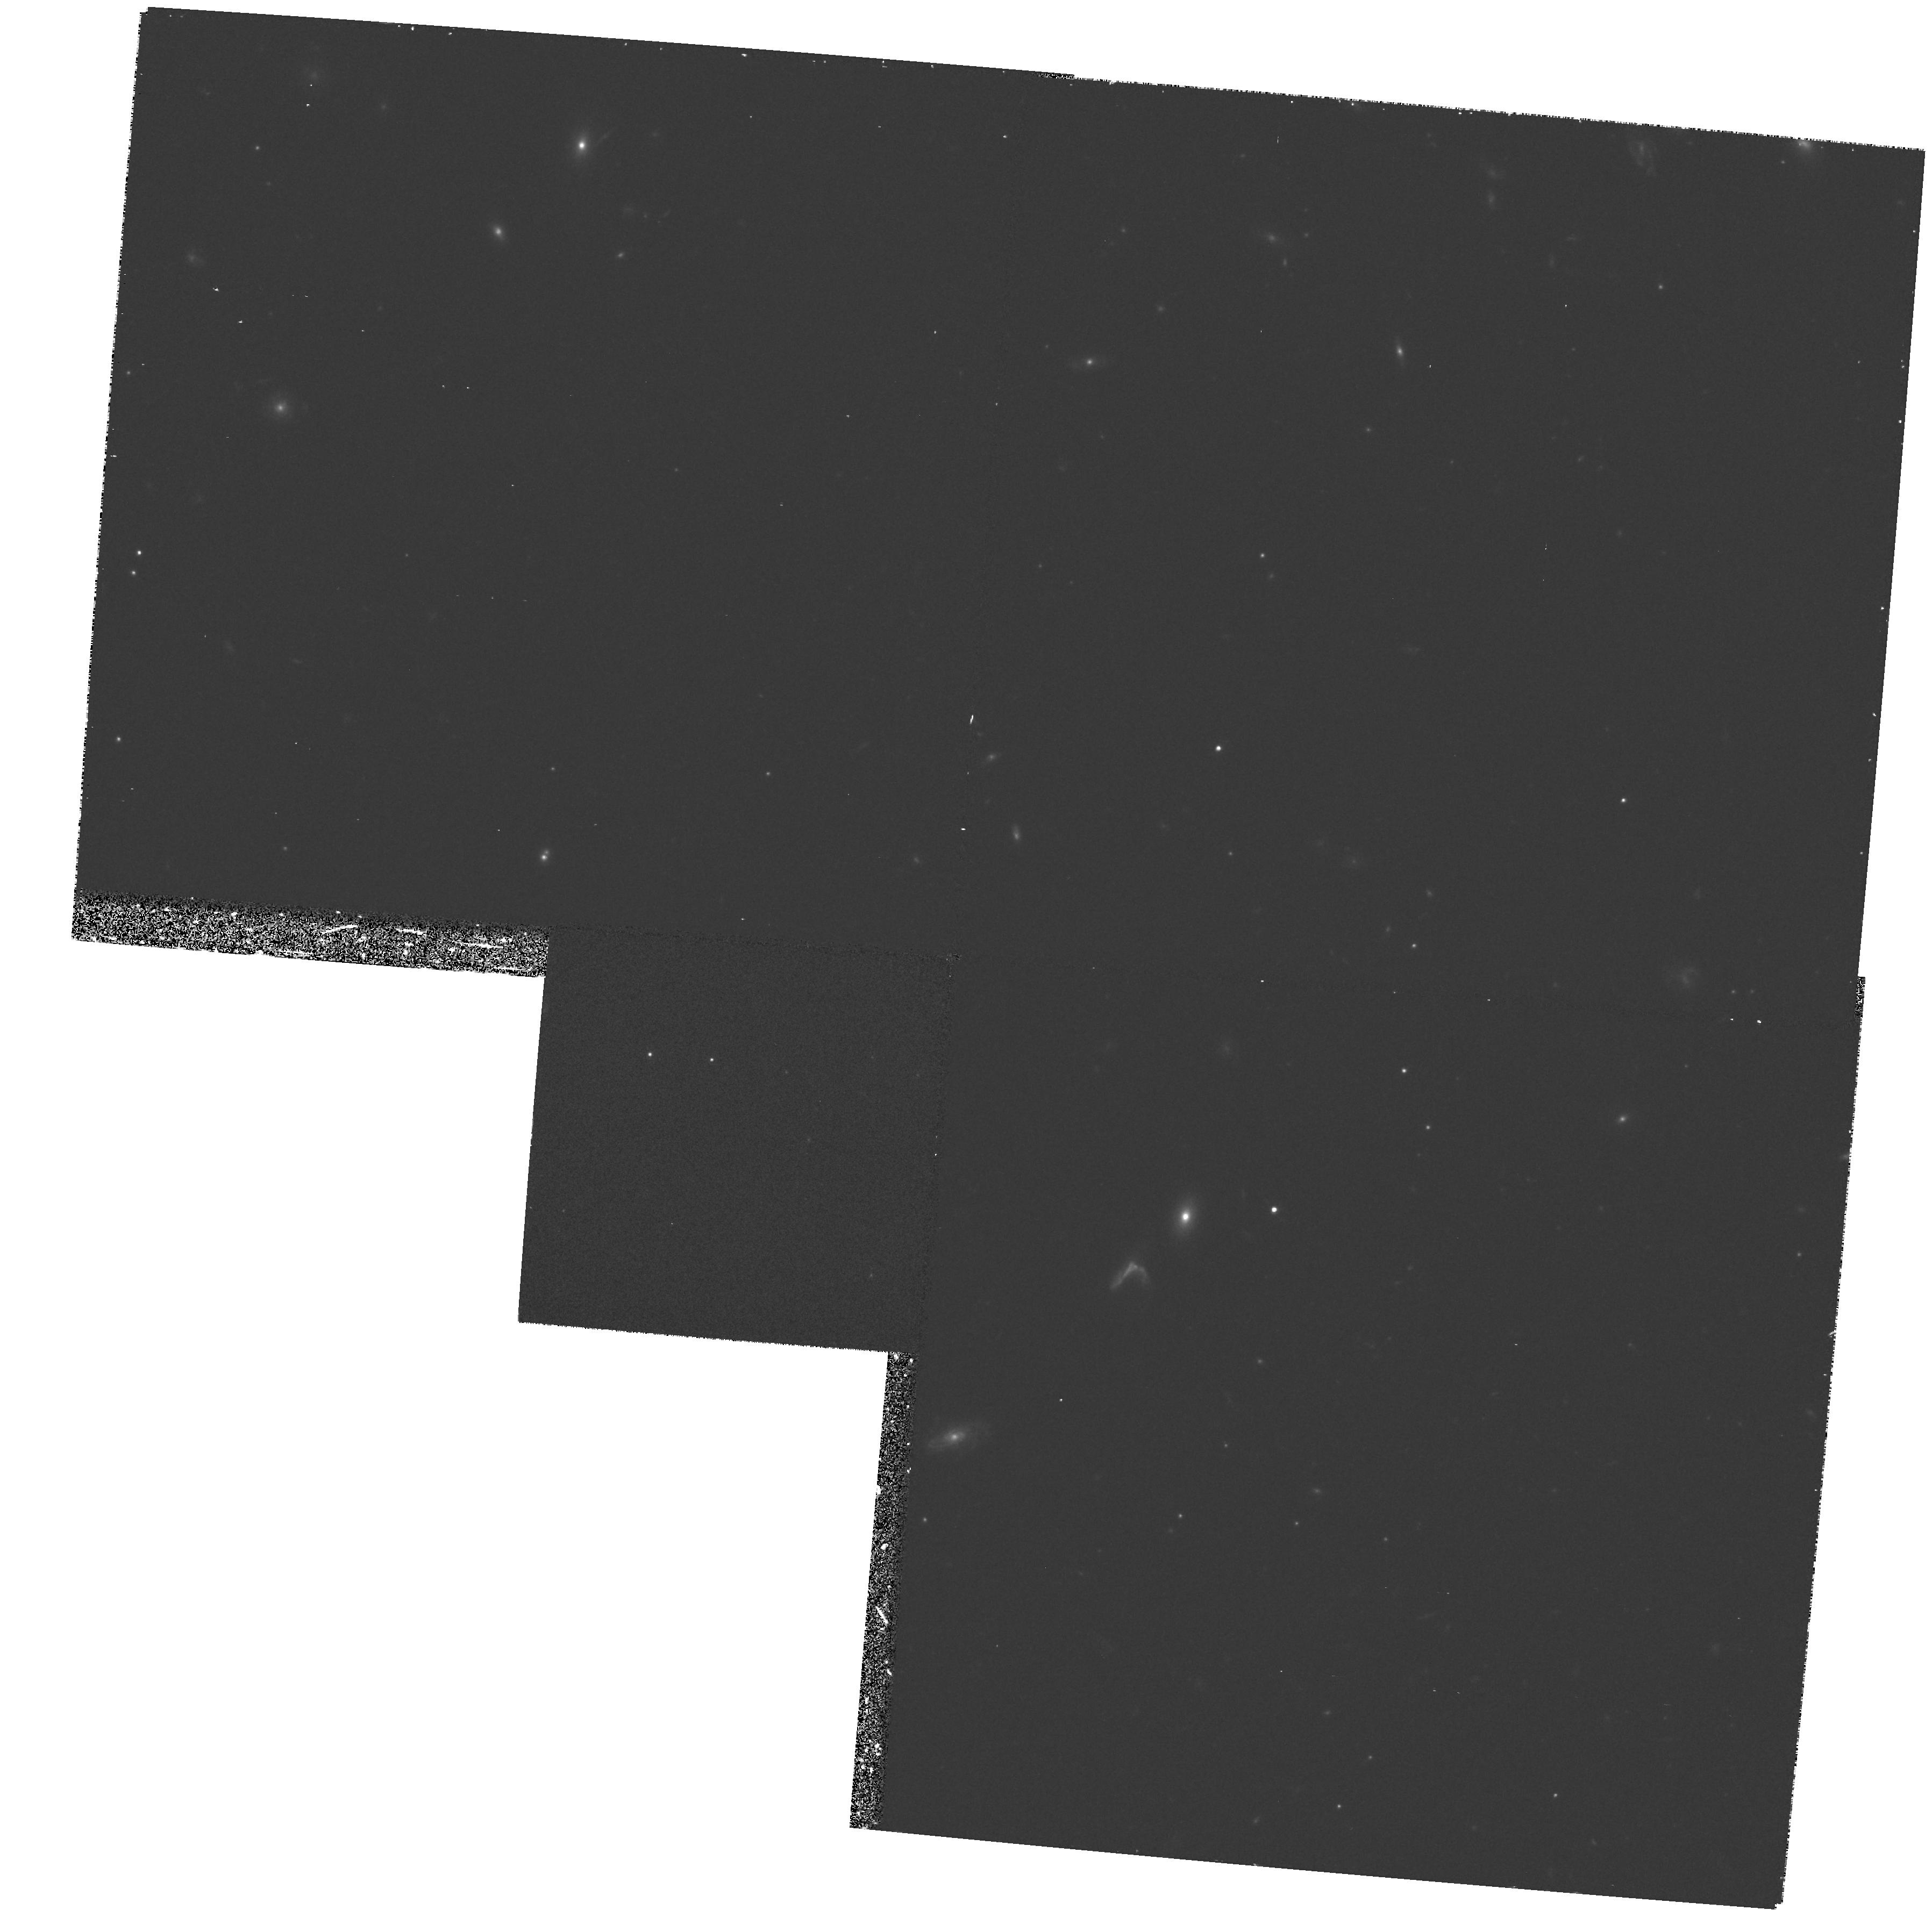
Target: FIELD-0338-3523. Instrument: WFPC2/PC. Filter: F814W. Exposure: 30 min. Observation ID: hst_5990_05_wfpc2_pc_f814w_u34m05

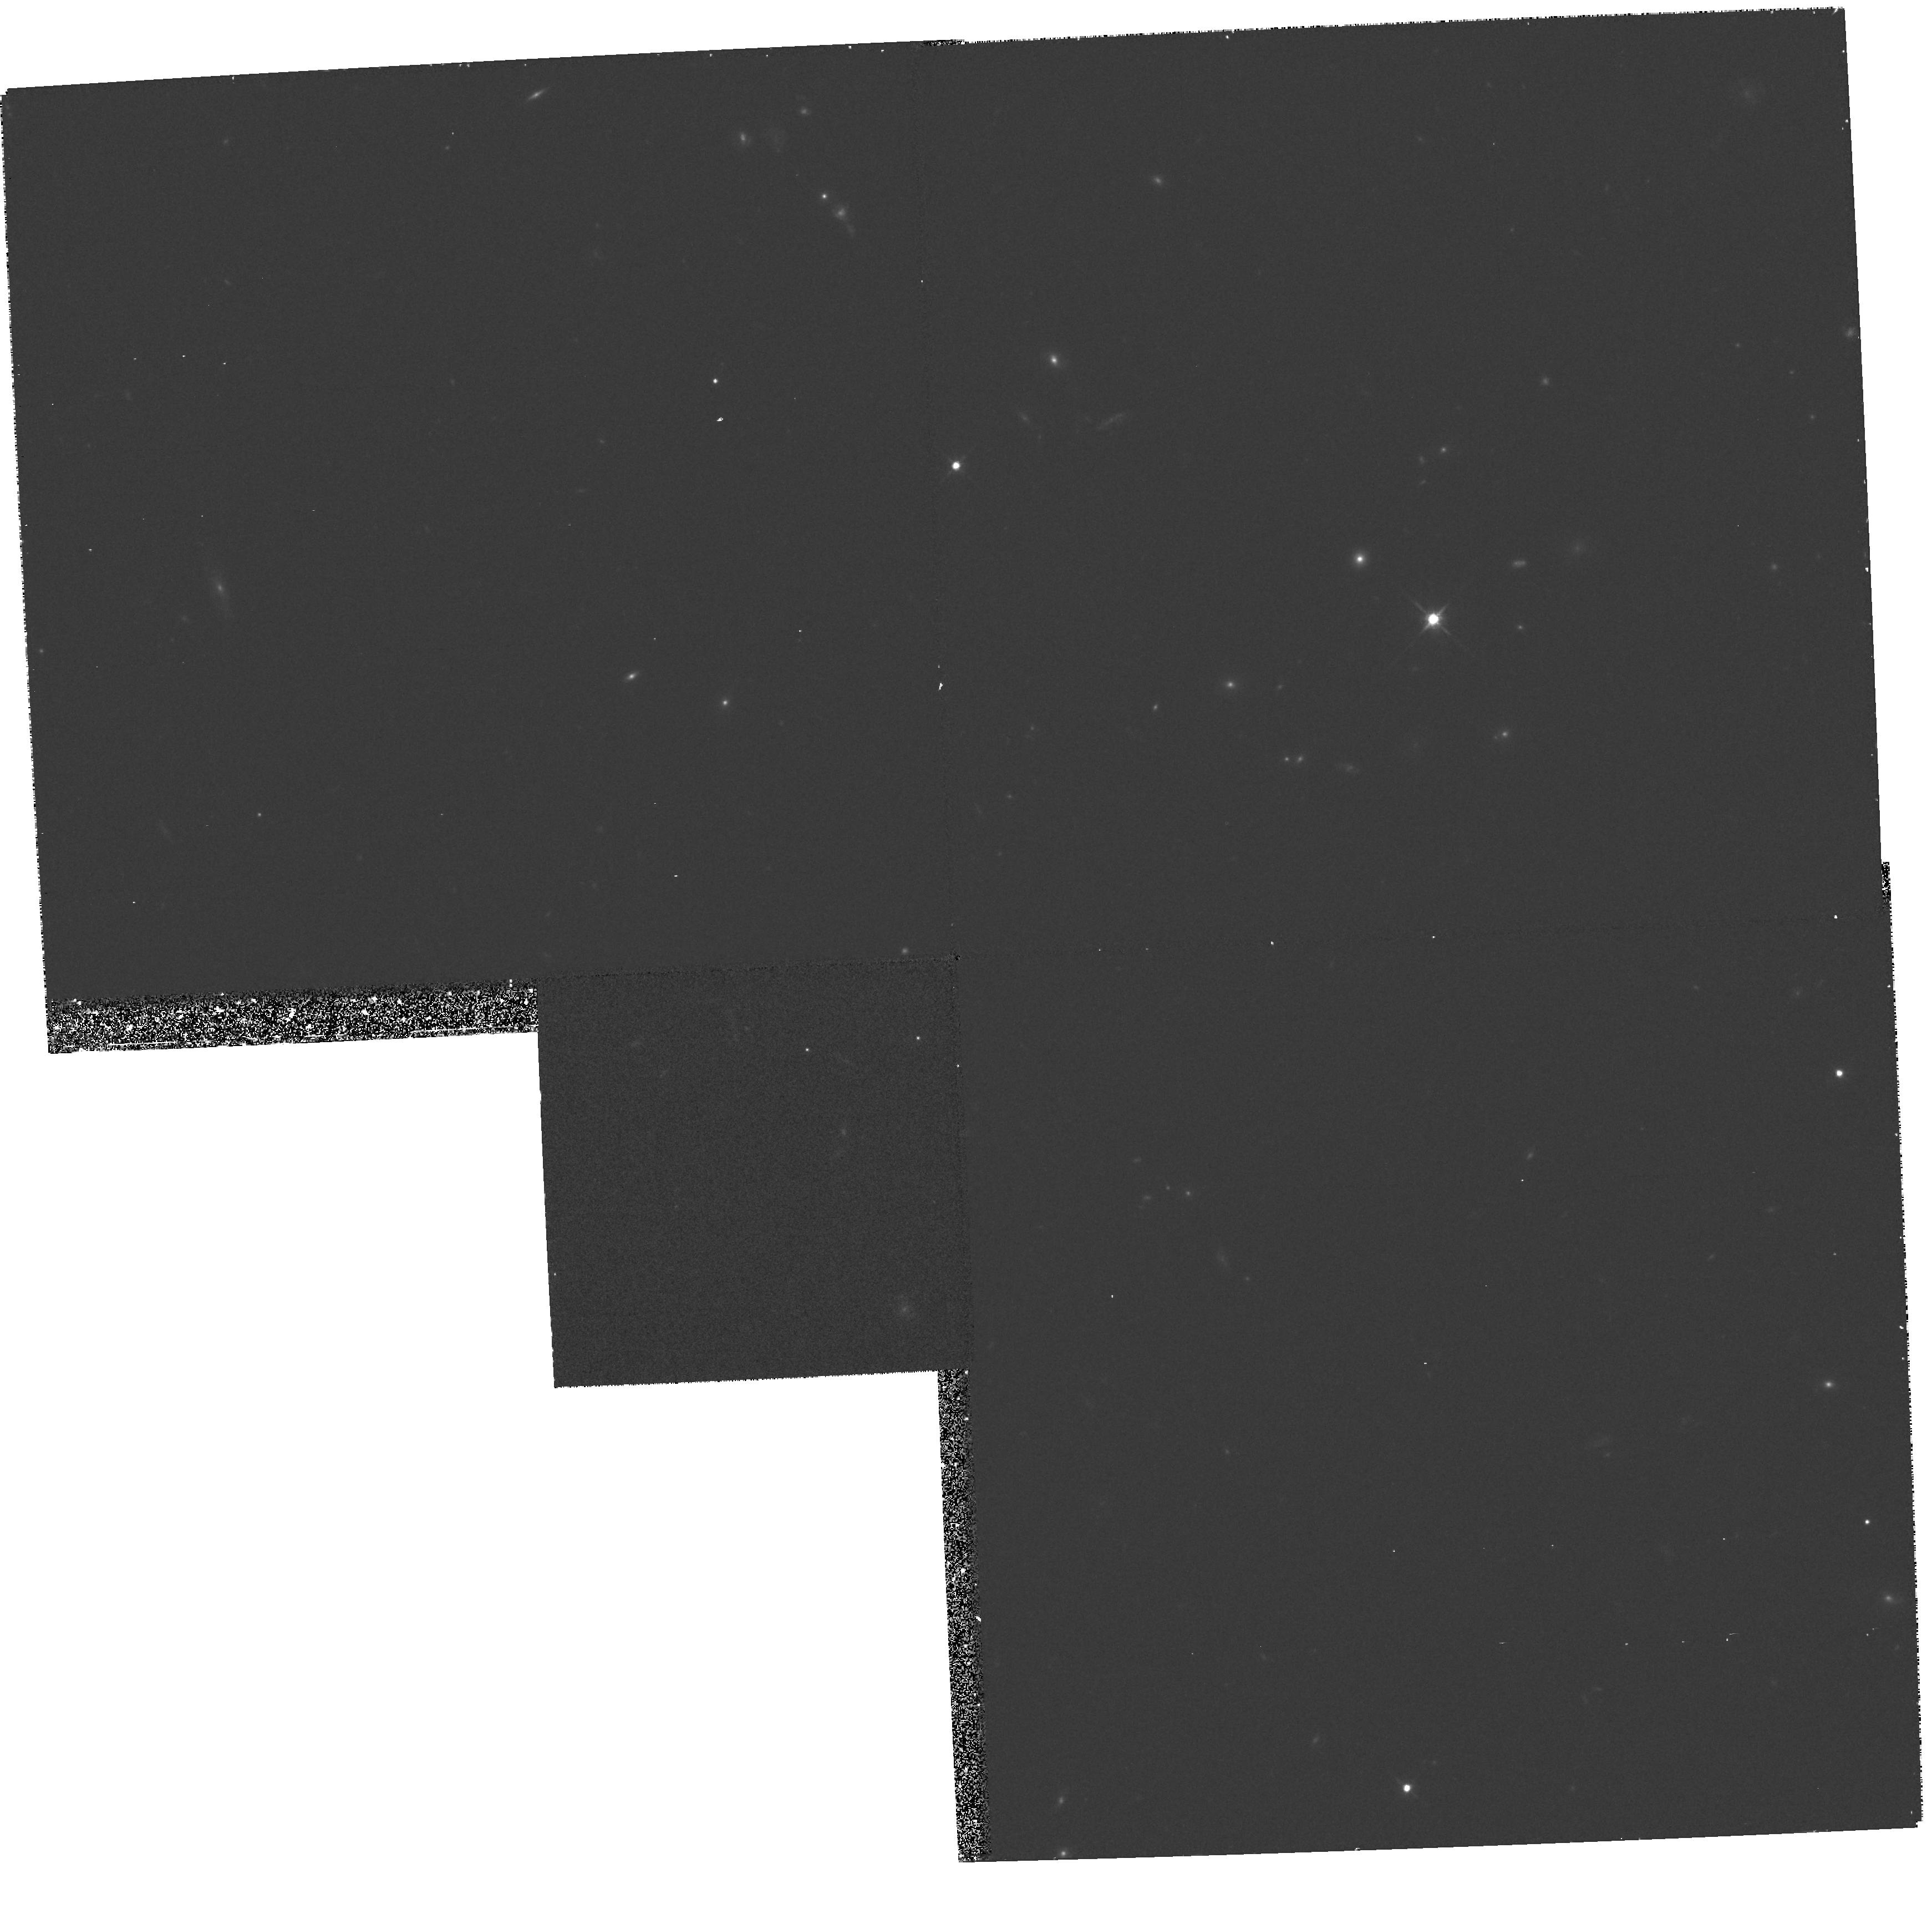
Target: FIELD-0336-3645. Instrument: WFPC2/PC. Filter: F814W. Exposure: 30 min. Observation ID: hst_5990_06_wfpc2_pc_f814w_u34m06

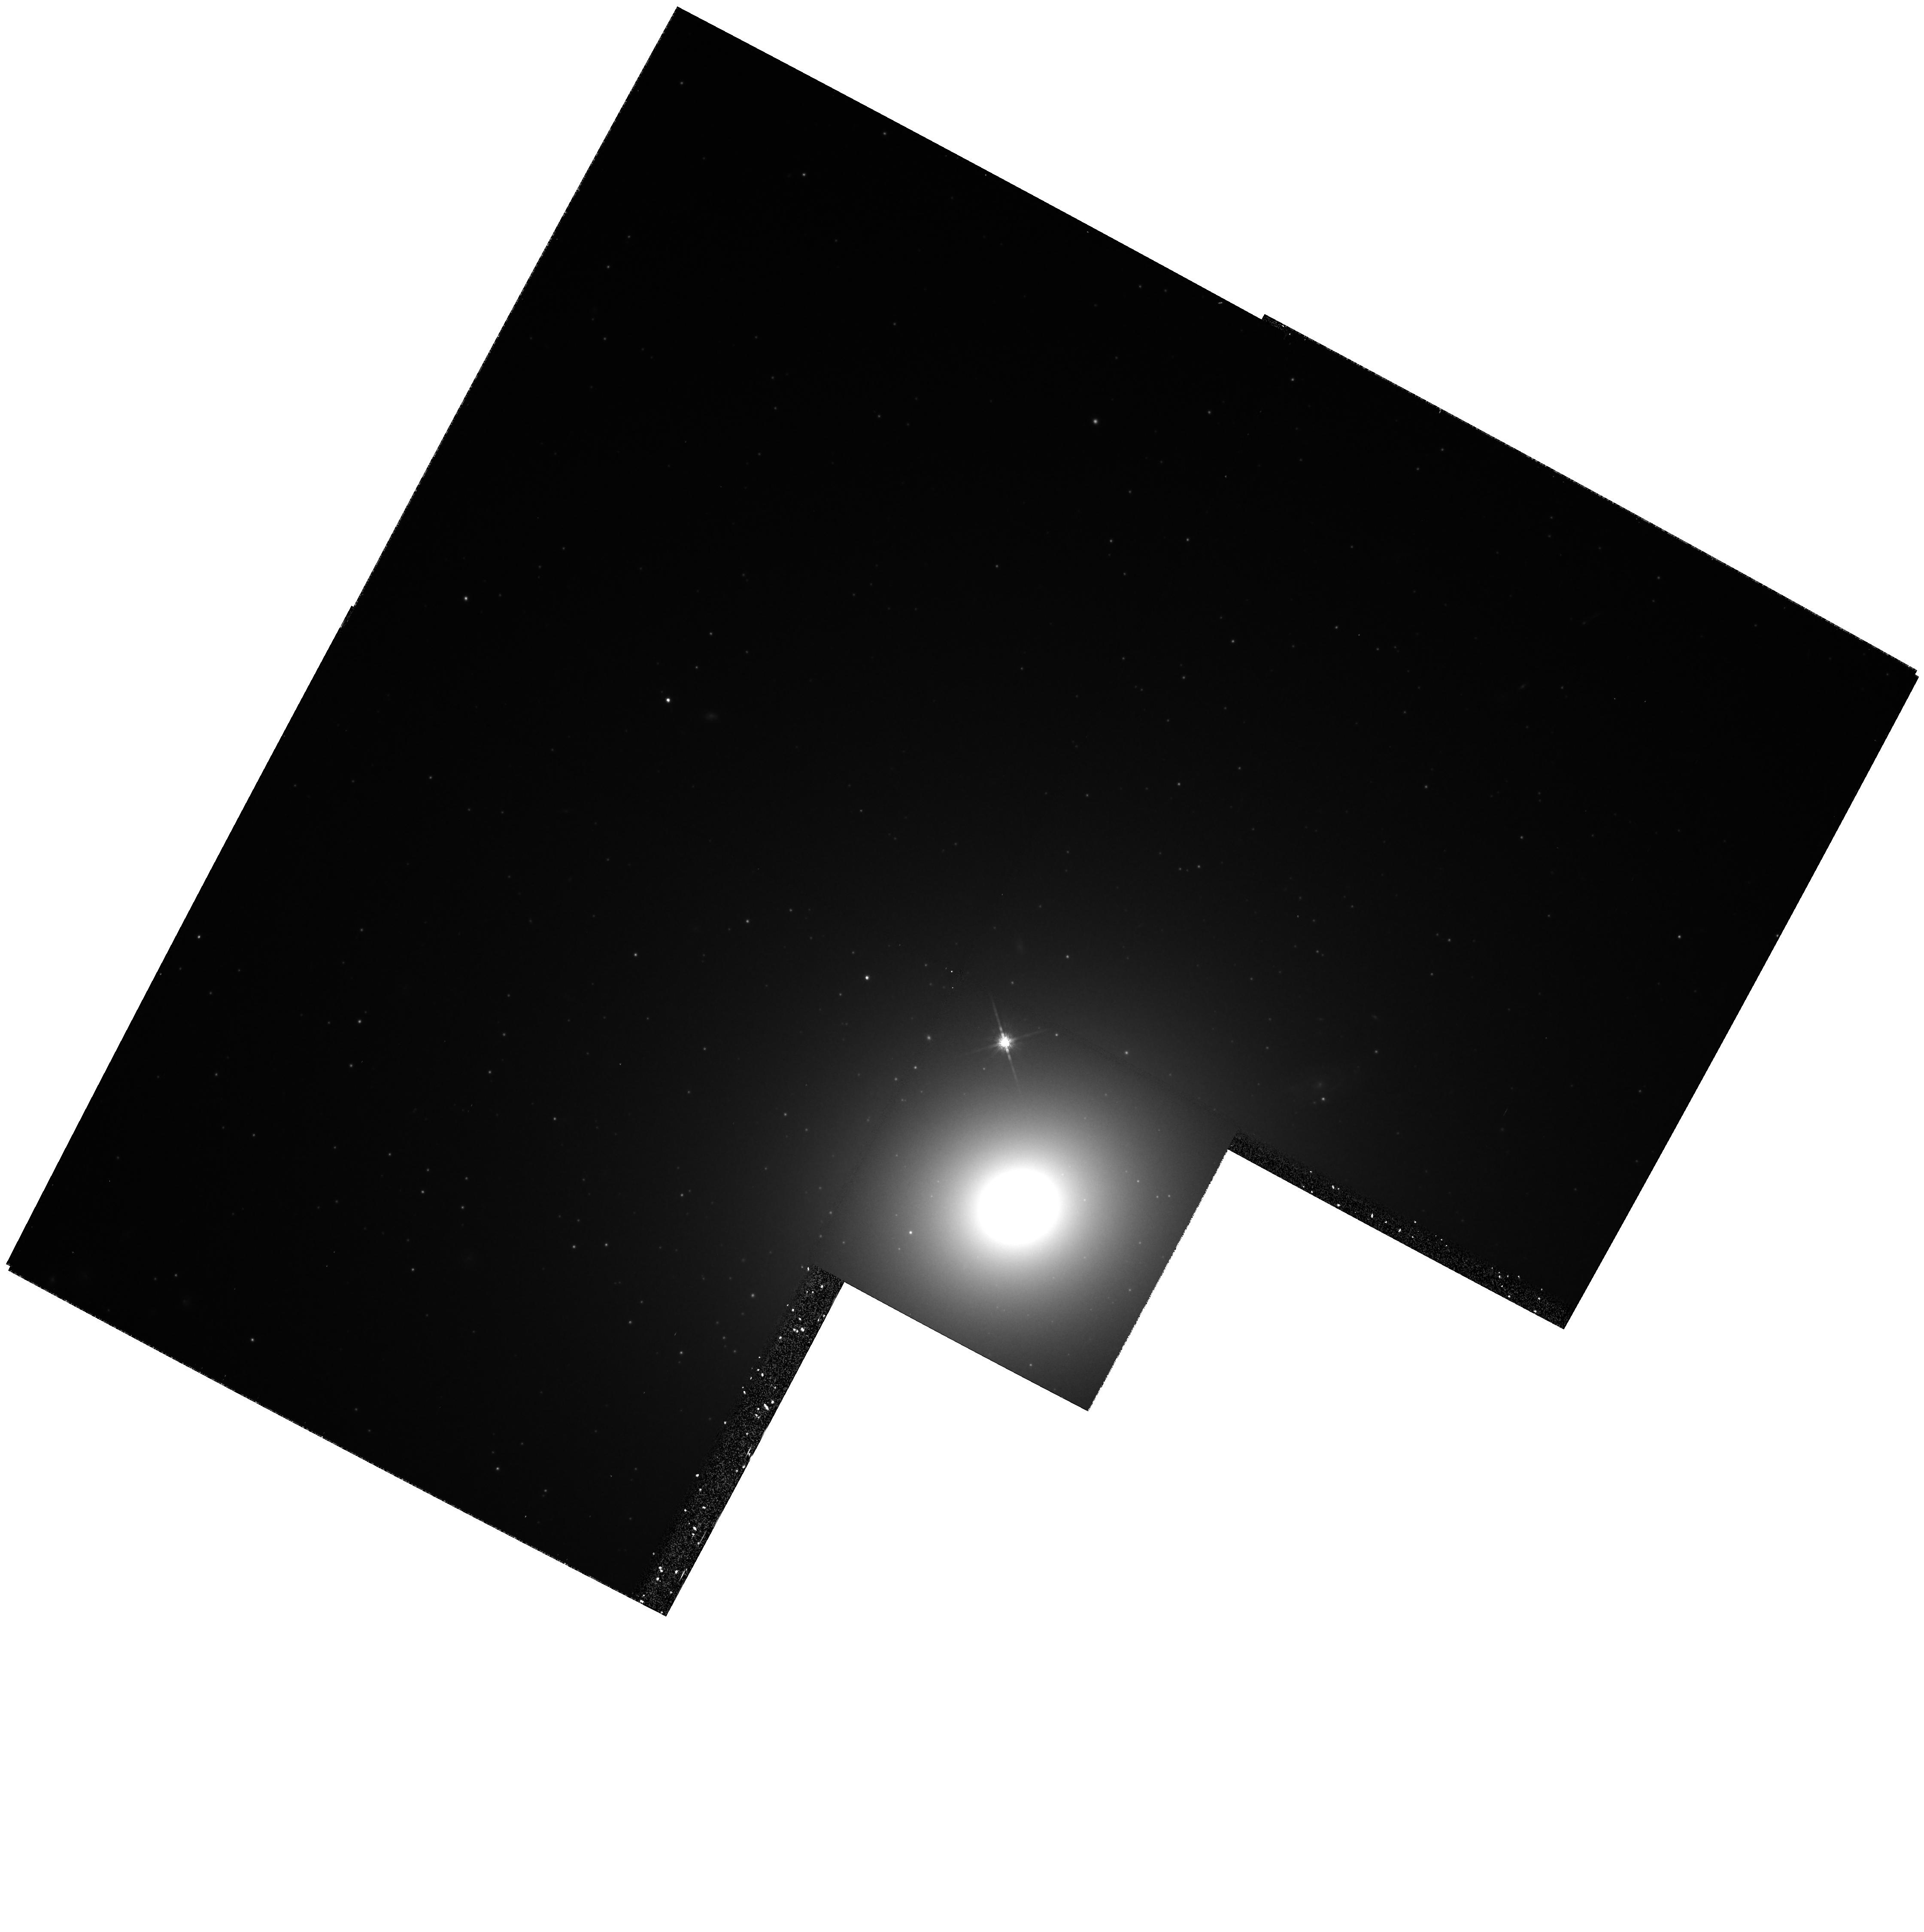
Target: NGC1399. Instrument: WFPC2/PC. Filter: F814W. Exposure: 30 min. Observation ID: hst_5990_02_wfpc2_pc_f814w_u34m02

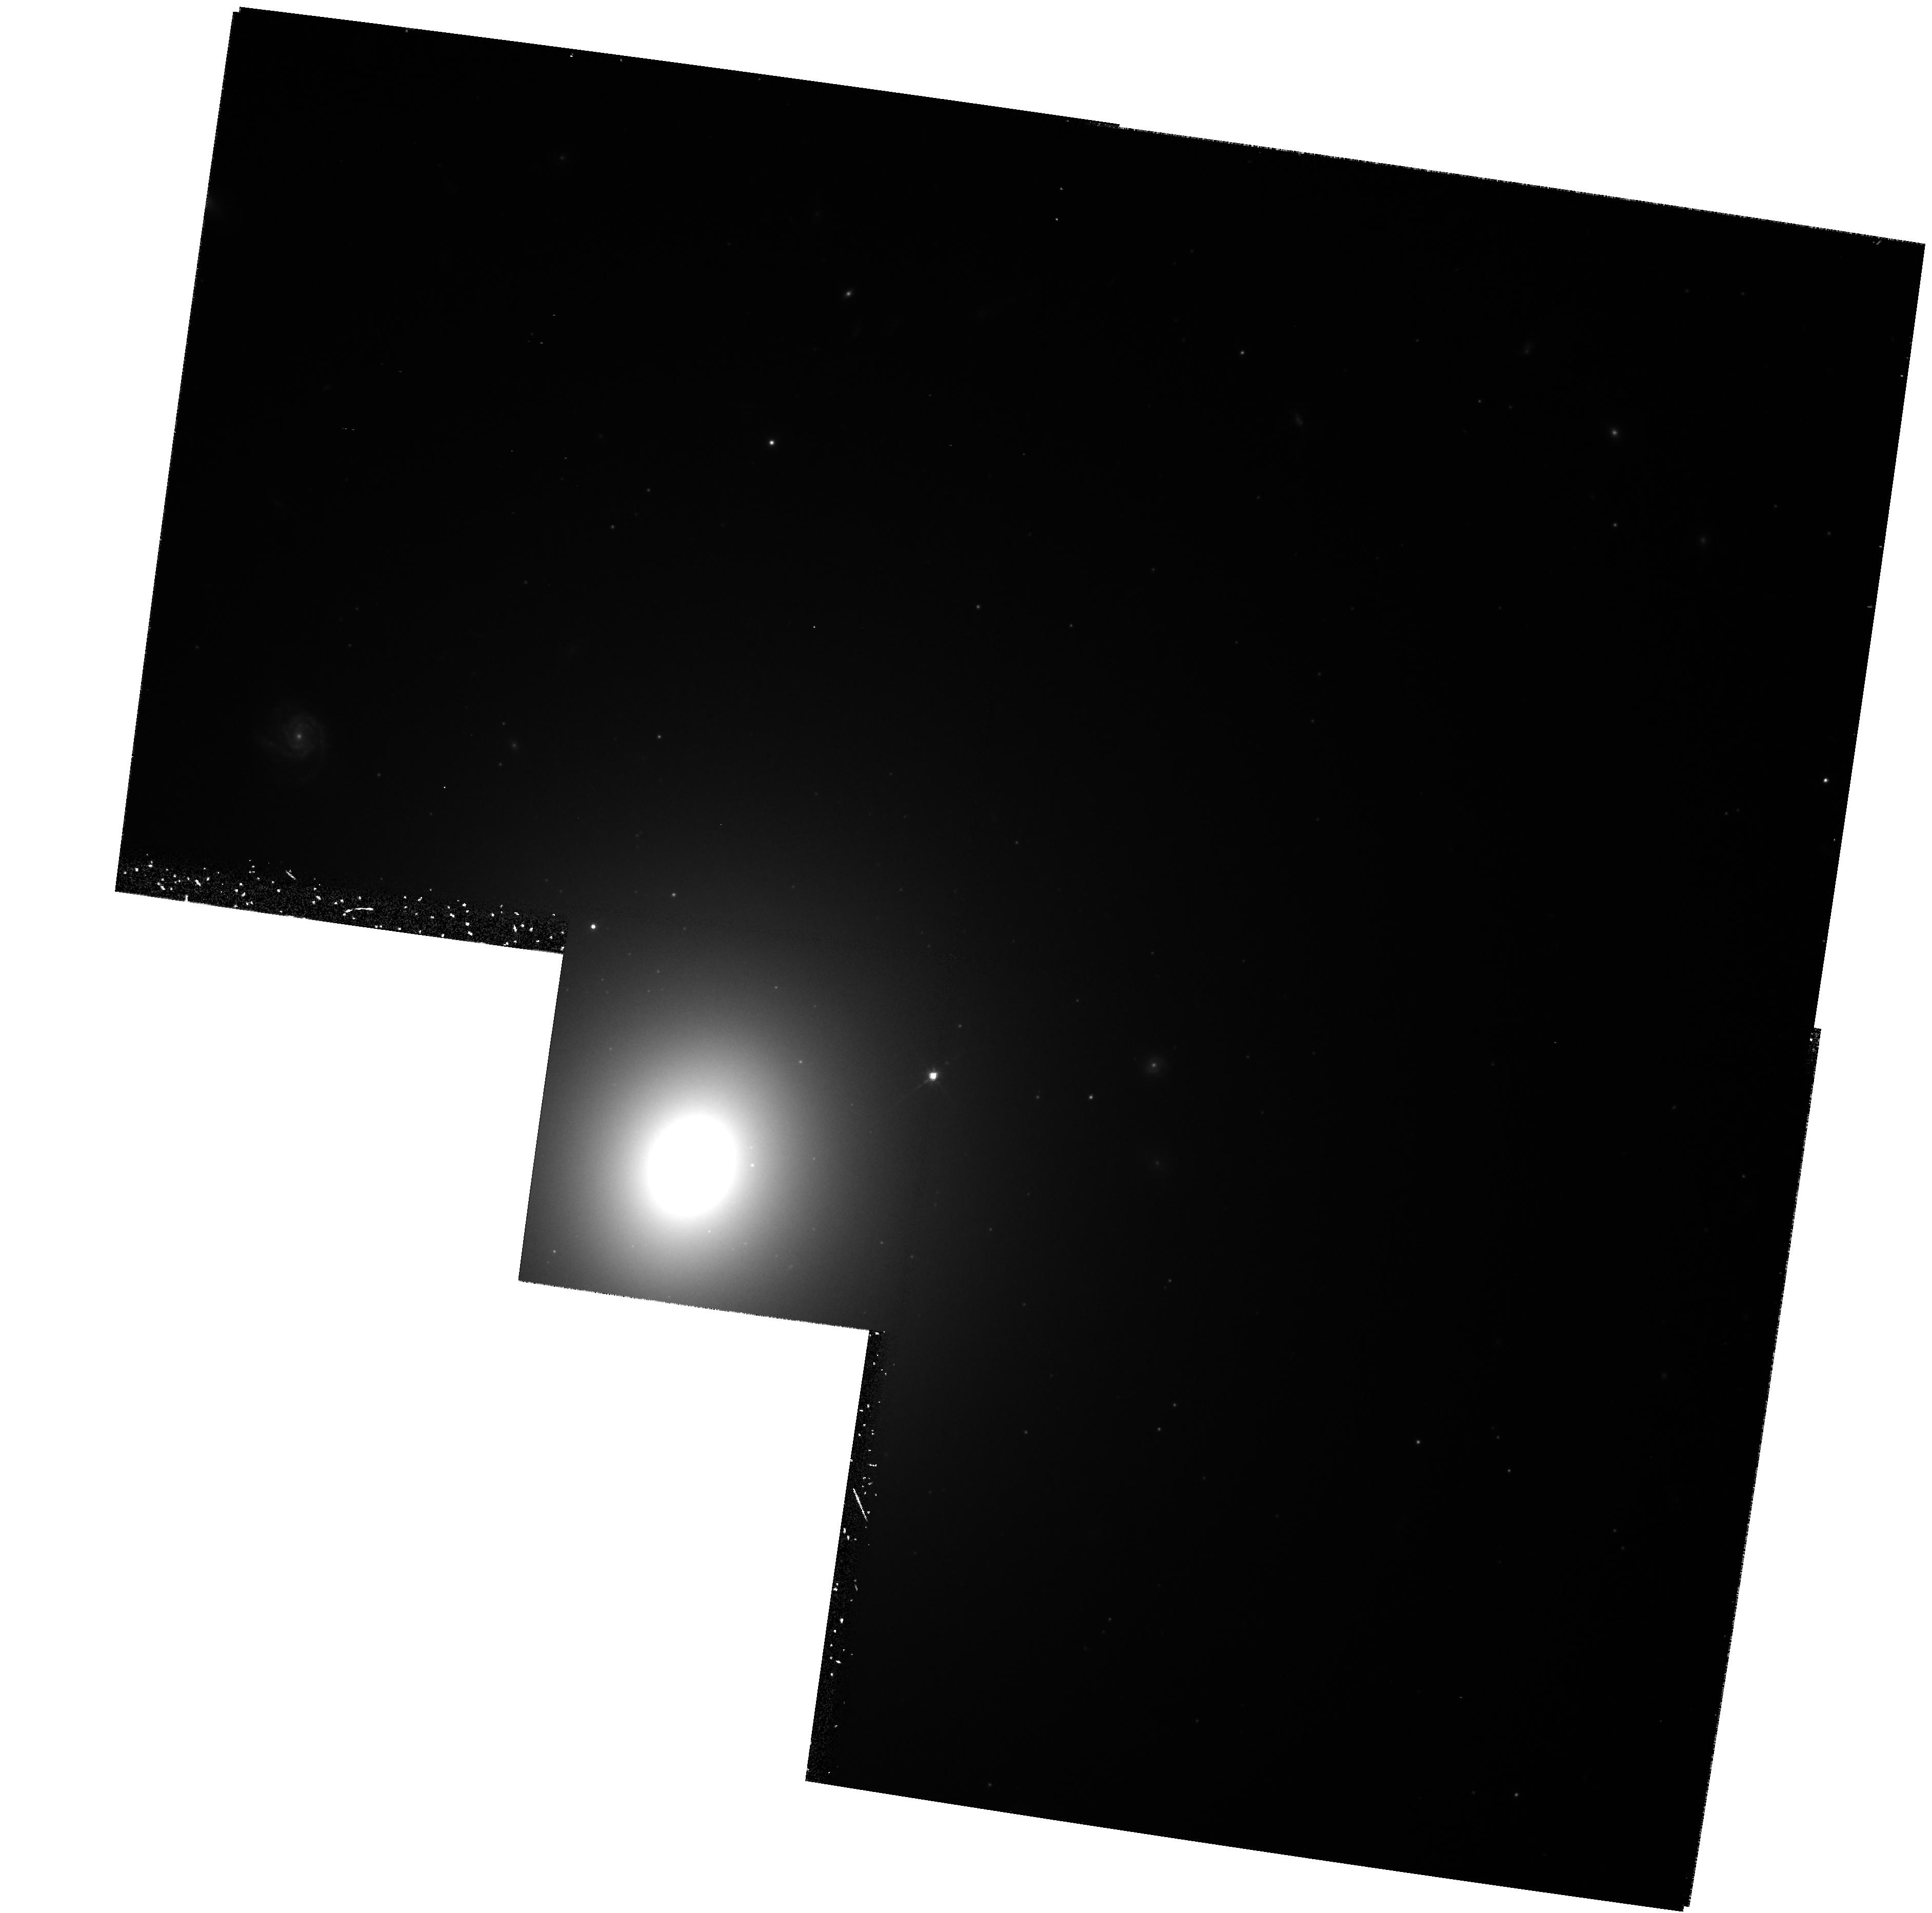
Target: NGC1404. Instrument: WFPC2/PC. Filter: F814W. Exposure: 31 min. Observation ID: hst_5990_04_wfpc2_pc_f814w_u34m04

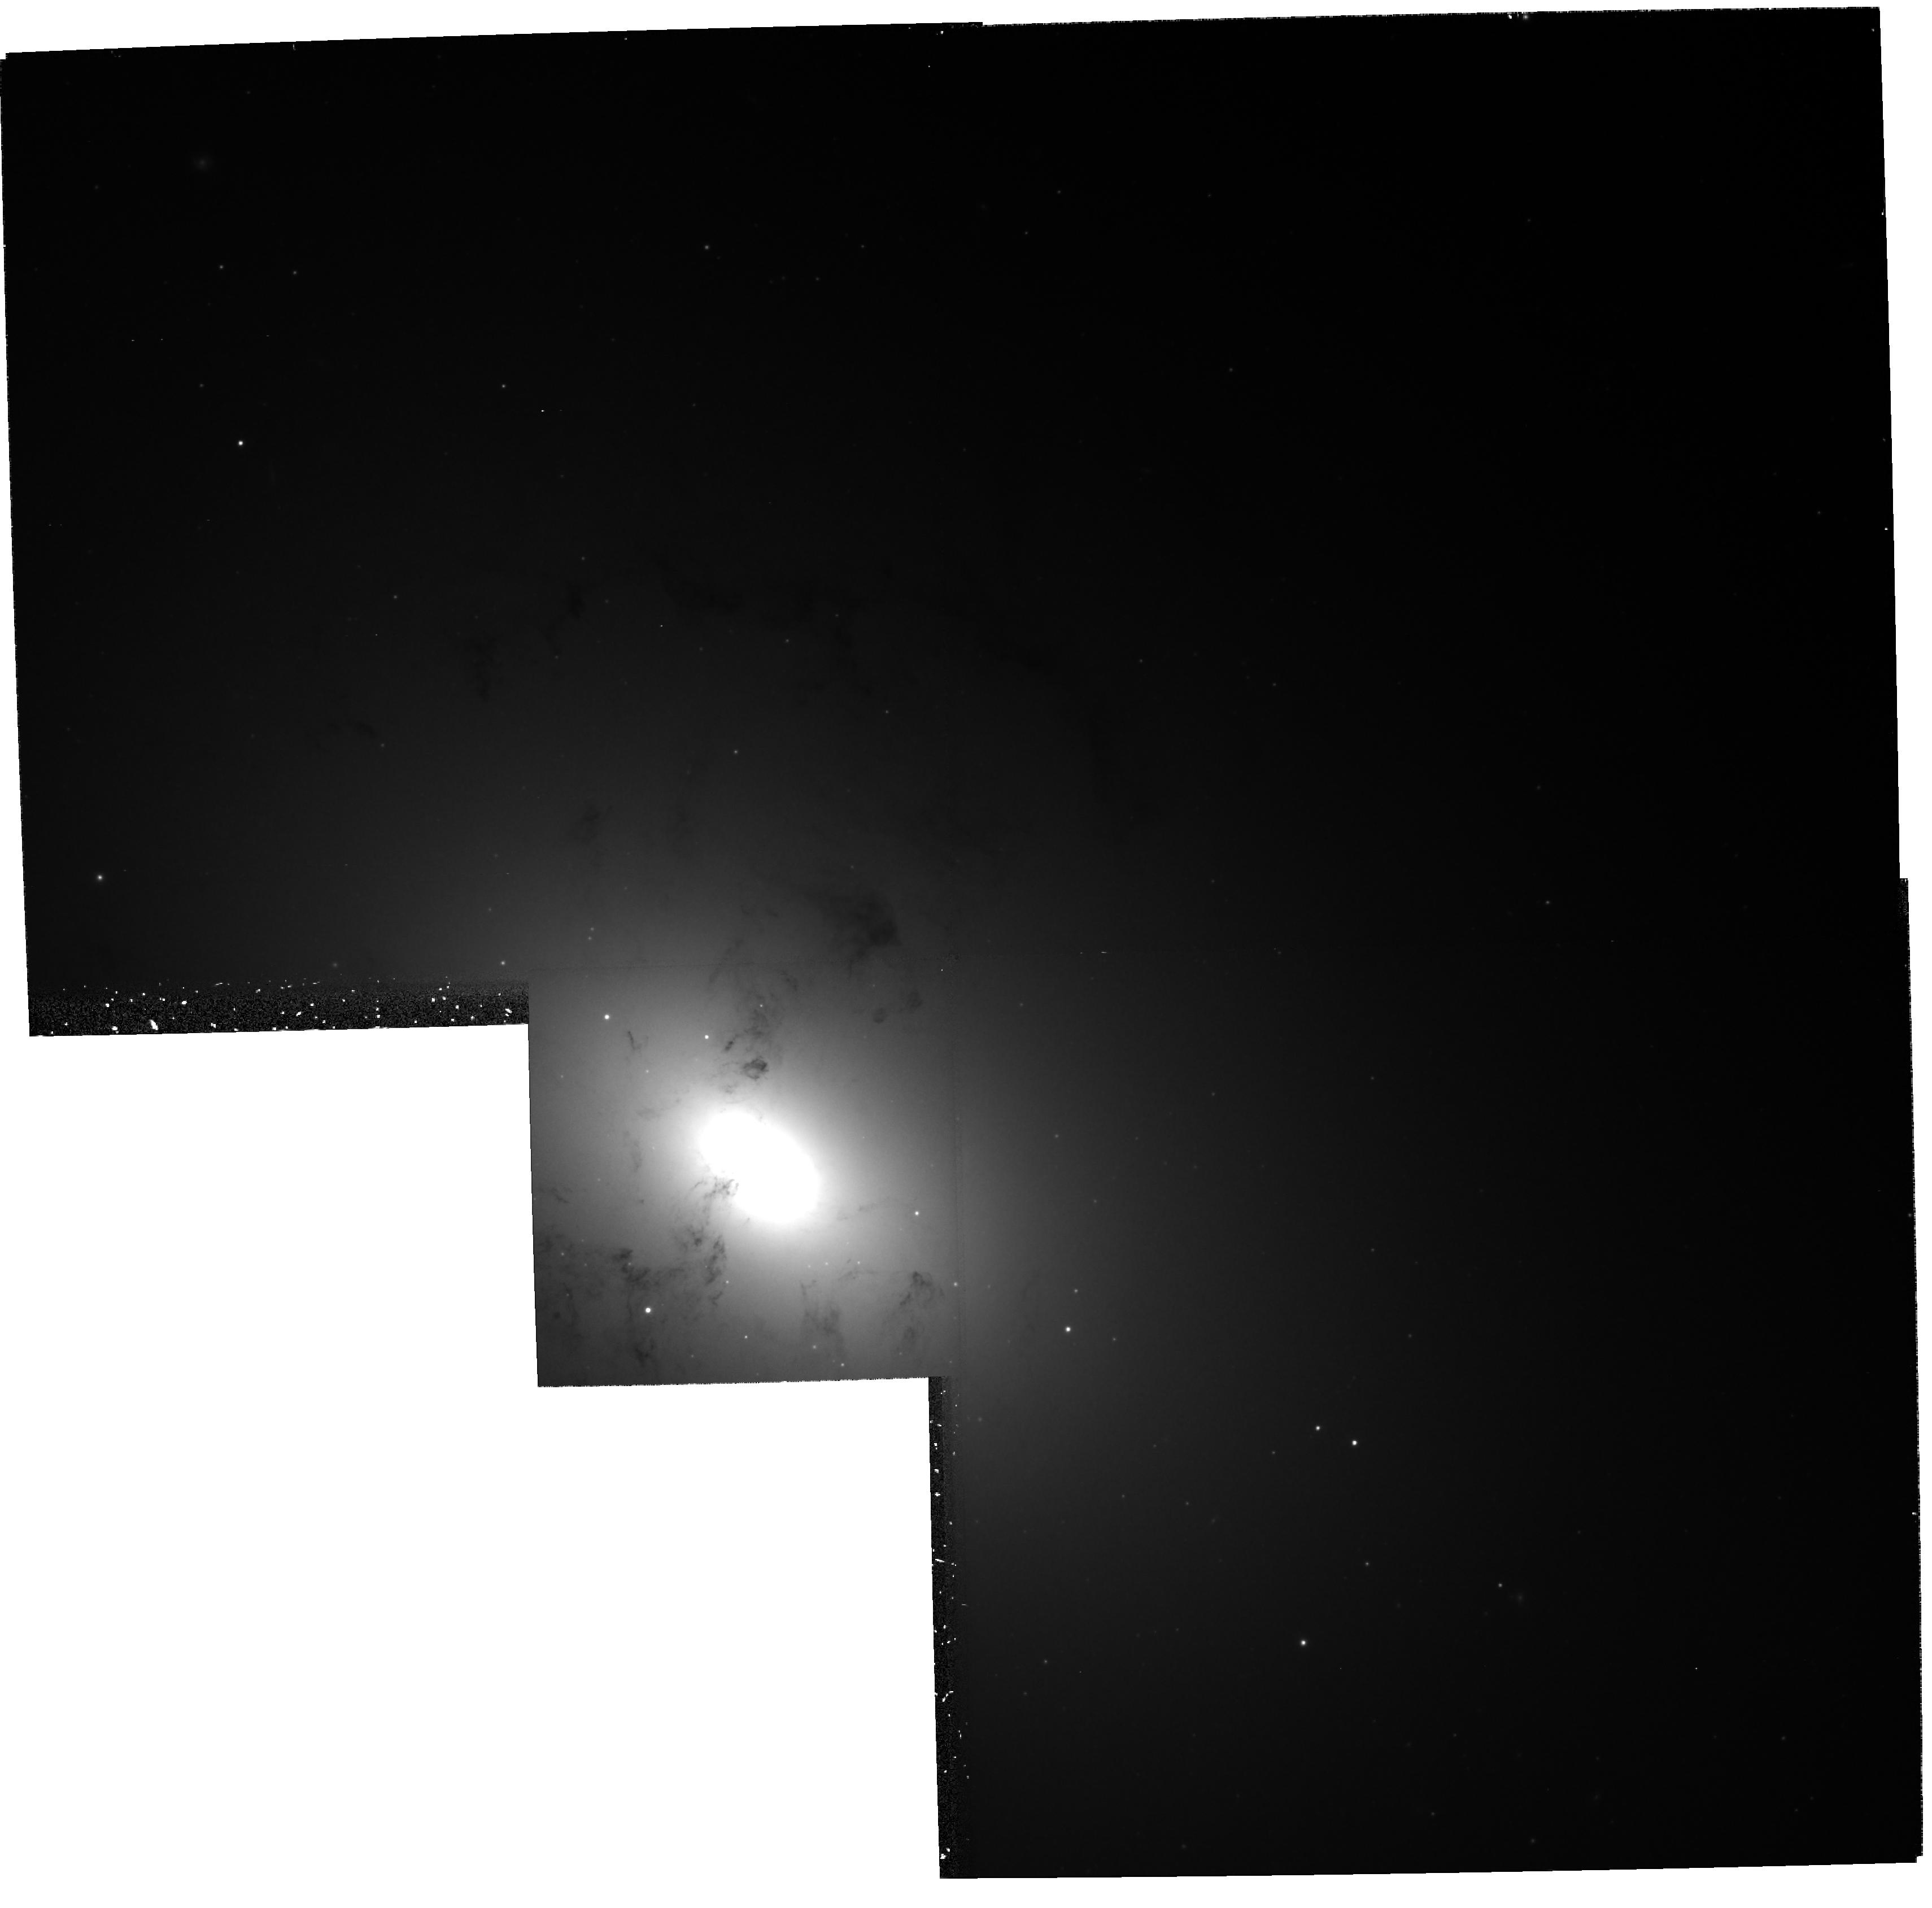
Target: NGC1316. Instrument: WFPC2/PC. Filter: F814W. Exposure: 31 min. Observation ID: hst_5990_01_wfpc2_pc_f814w_u34m01

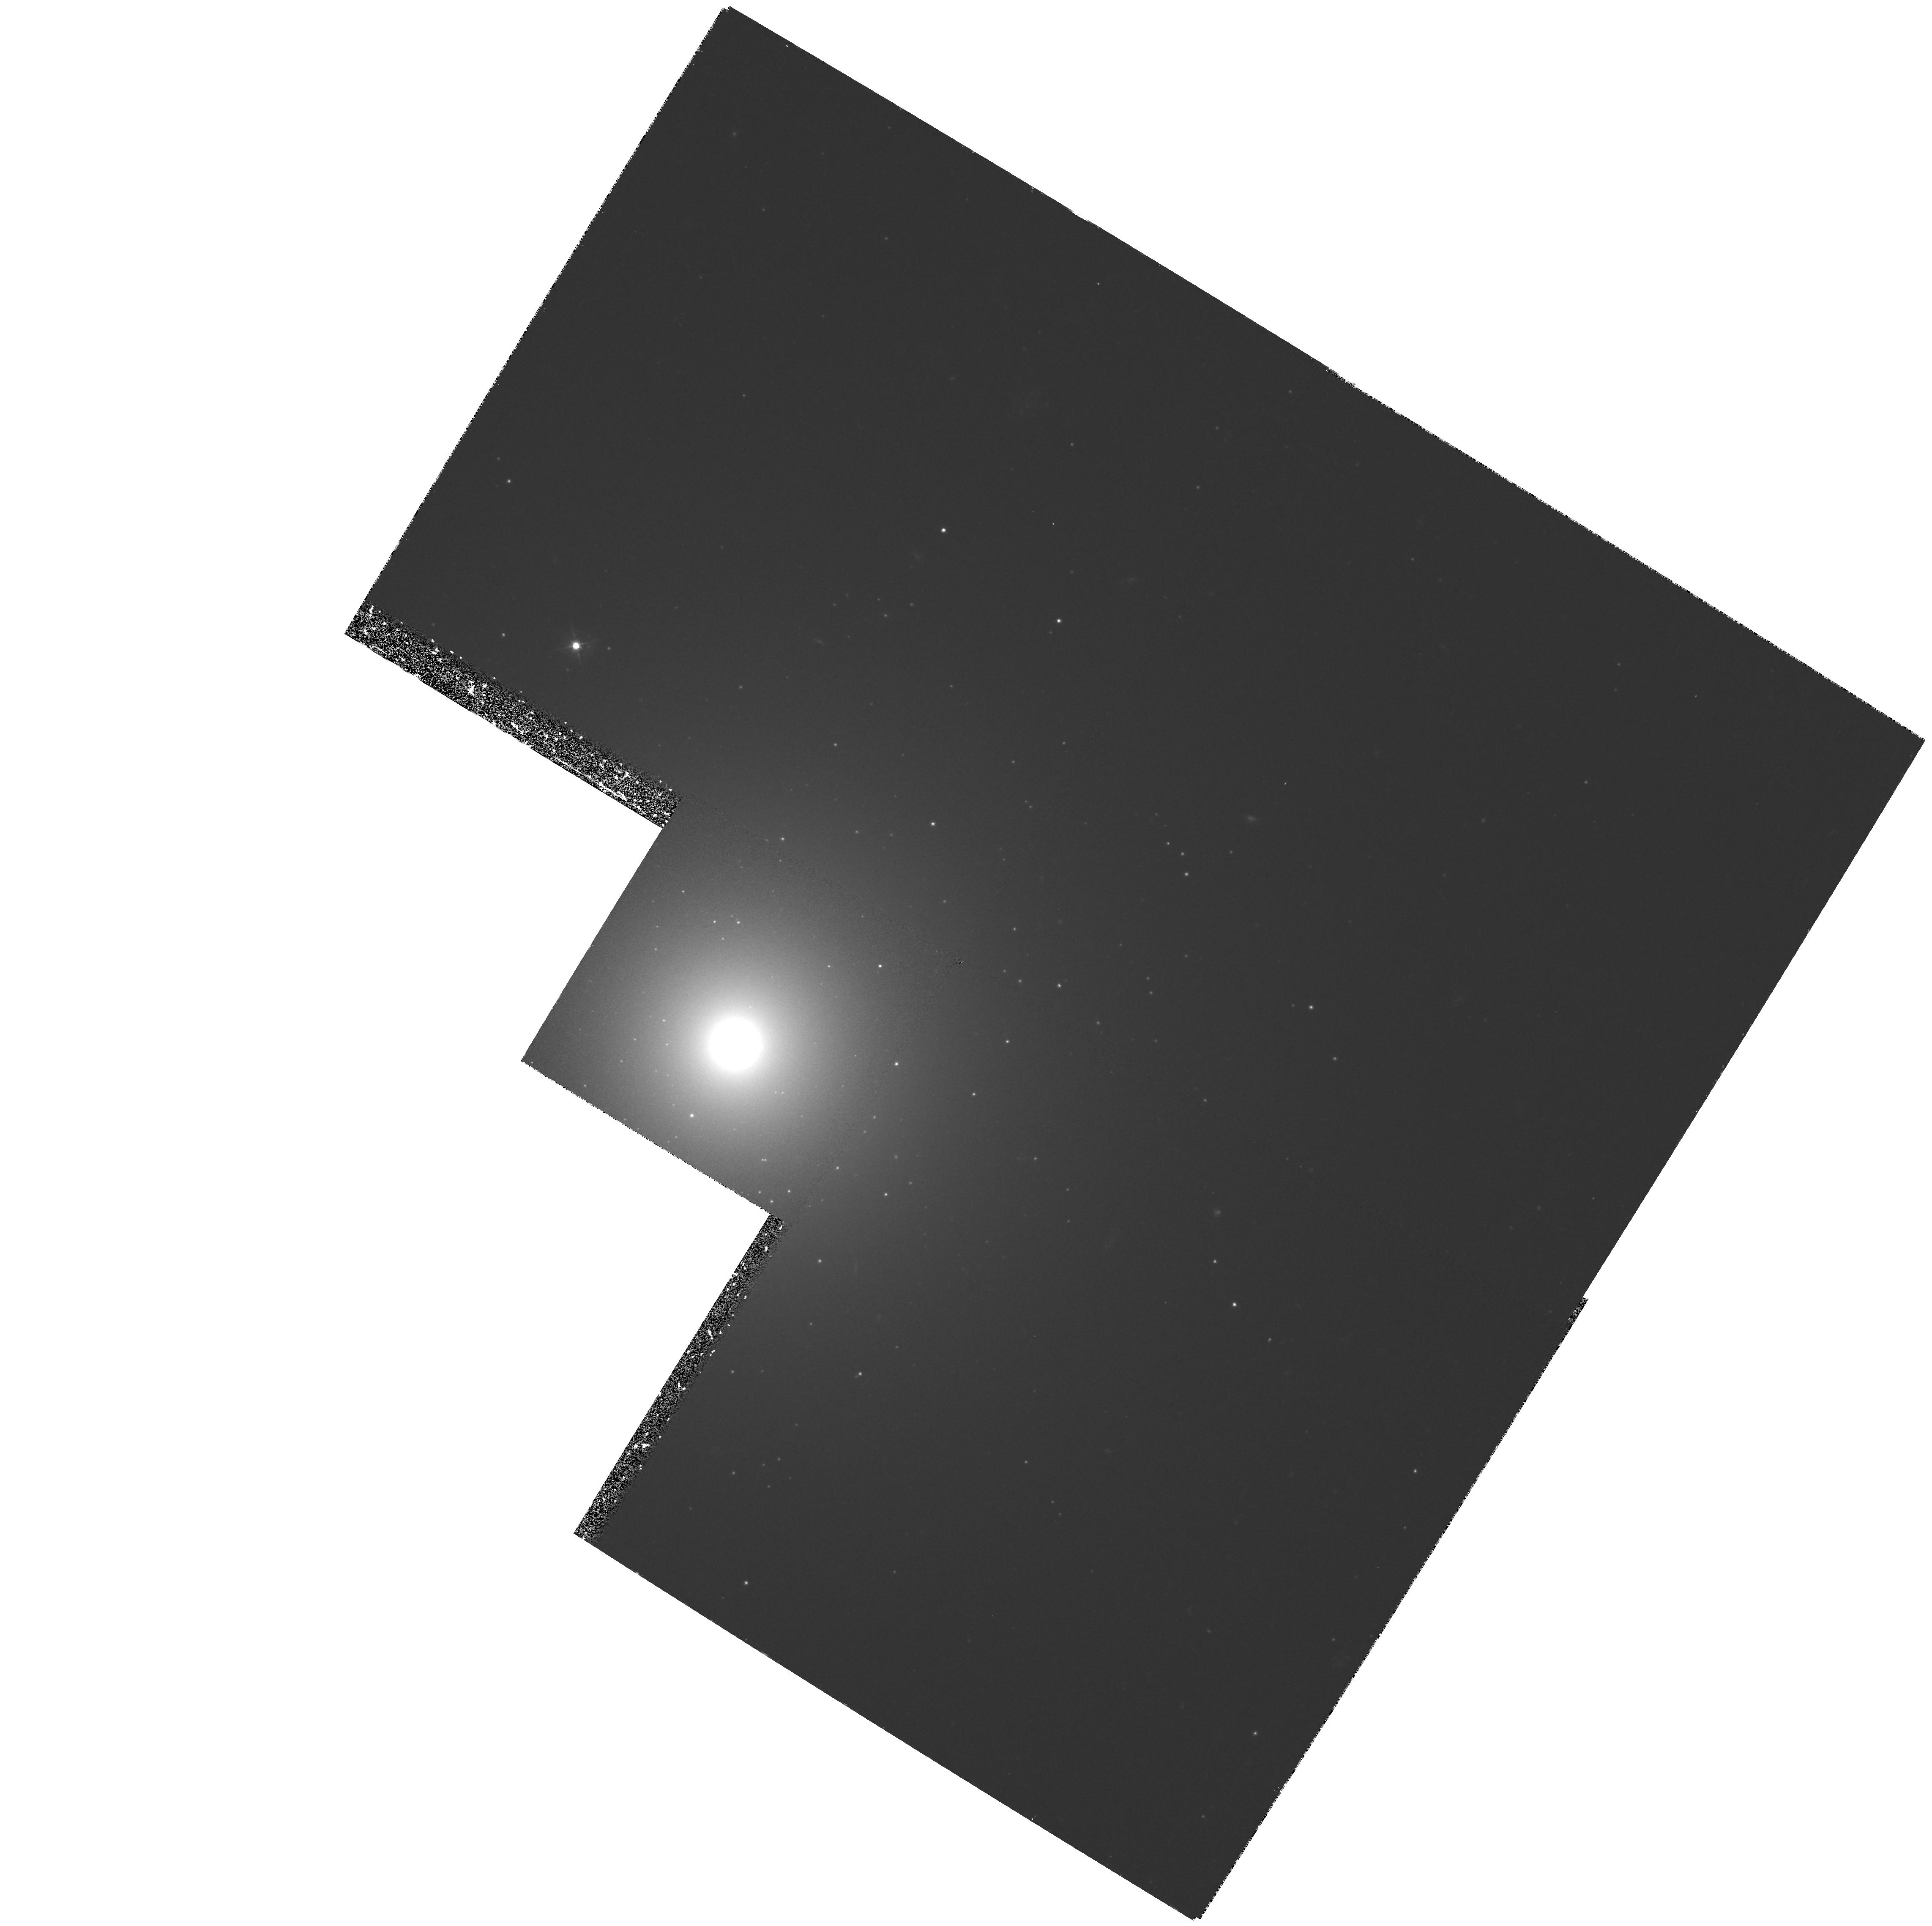
Target: NGC1379. Instrument: WFPC2/PC. Filter: F450W. Exposure: 1.4 h. Observation ID: hst_5990_03_wfpc2_pc_f450w_u34m03

GLOBULAR CLUSTERS IN FORNAX GALAXIES (PI: Grillmair, Carl)

Outside the Local Group, the nearest concentration of large globular cluster systems is in the Fornax cluster. Based on differences in host galaxy morphologies, we expect that these globular cluster systems should show differences which would bear on our understanding of the role of mergers, tidal encounters, cooling flows, and initial collapse in the formation and evolution of globular clusters and cluster galaxies. We propose to obtain WFPC2 images of the cores of the cD galaxy NGC 1399, the merger candidate NGC 1316, and two more normal ellipticals. The superior resolution of WFPC2 will permit detection and photometry of globular clusters in the bright and crowded centers of our sample galaxies as well as enable improved discrimination between globular clusters and background galaxies. We will measure colors, surface densities, and structural parameters of these globulars and, by comparing with control fields and ground-based imaging, measure system core radii, look for radial color gradients, and search for young, blue clusters of the type discovered in NGC 1275. We will also determine globular cluster luminosity functions to about 3 magnitudes past the expected luminosity peak, enabling us to i) test the ``universality'' of globular cluster luminosity functions, ii) look for environmental influences, and iii) improve estimates for the distance to the Fornax cluster. Followup spectroscopy of young or otherwise interesting objects will be carried out using the Keck telescope.